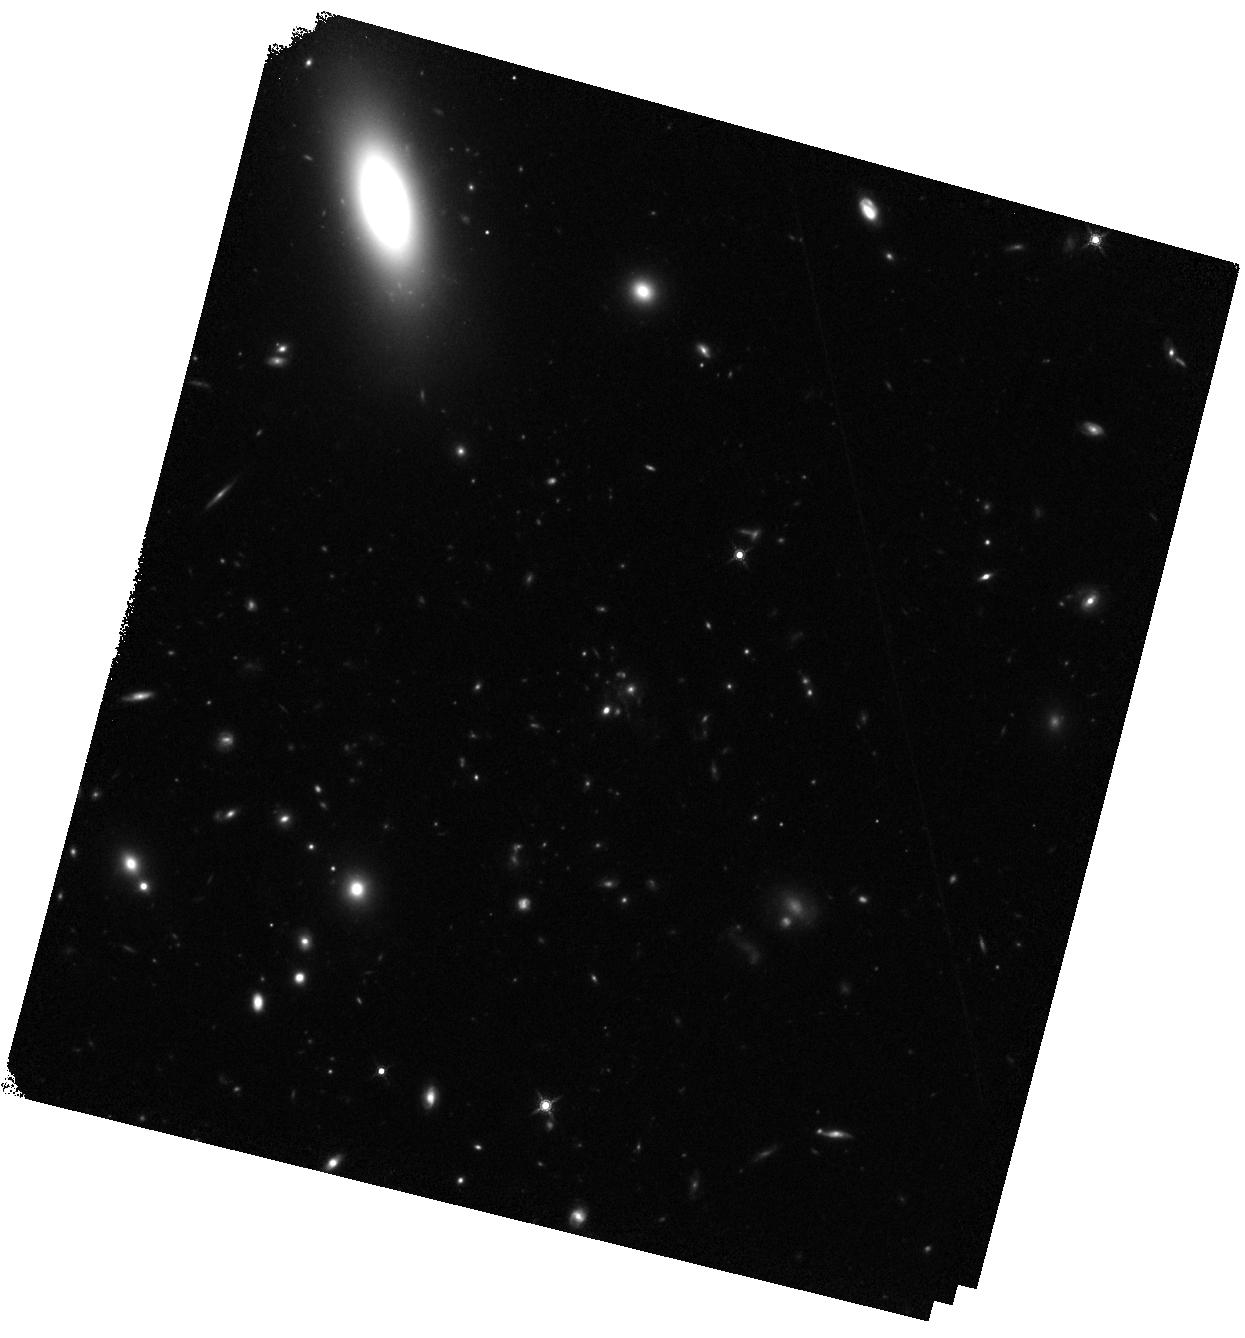
Target: LOK4596
Instrument: WFC3/IR
Filter: F160W
Exposure: 17 min
Observation ID: hst_13747_01_wfc3_ir_f160w_iclq01

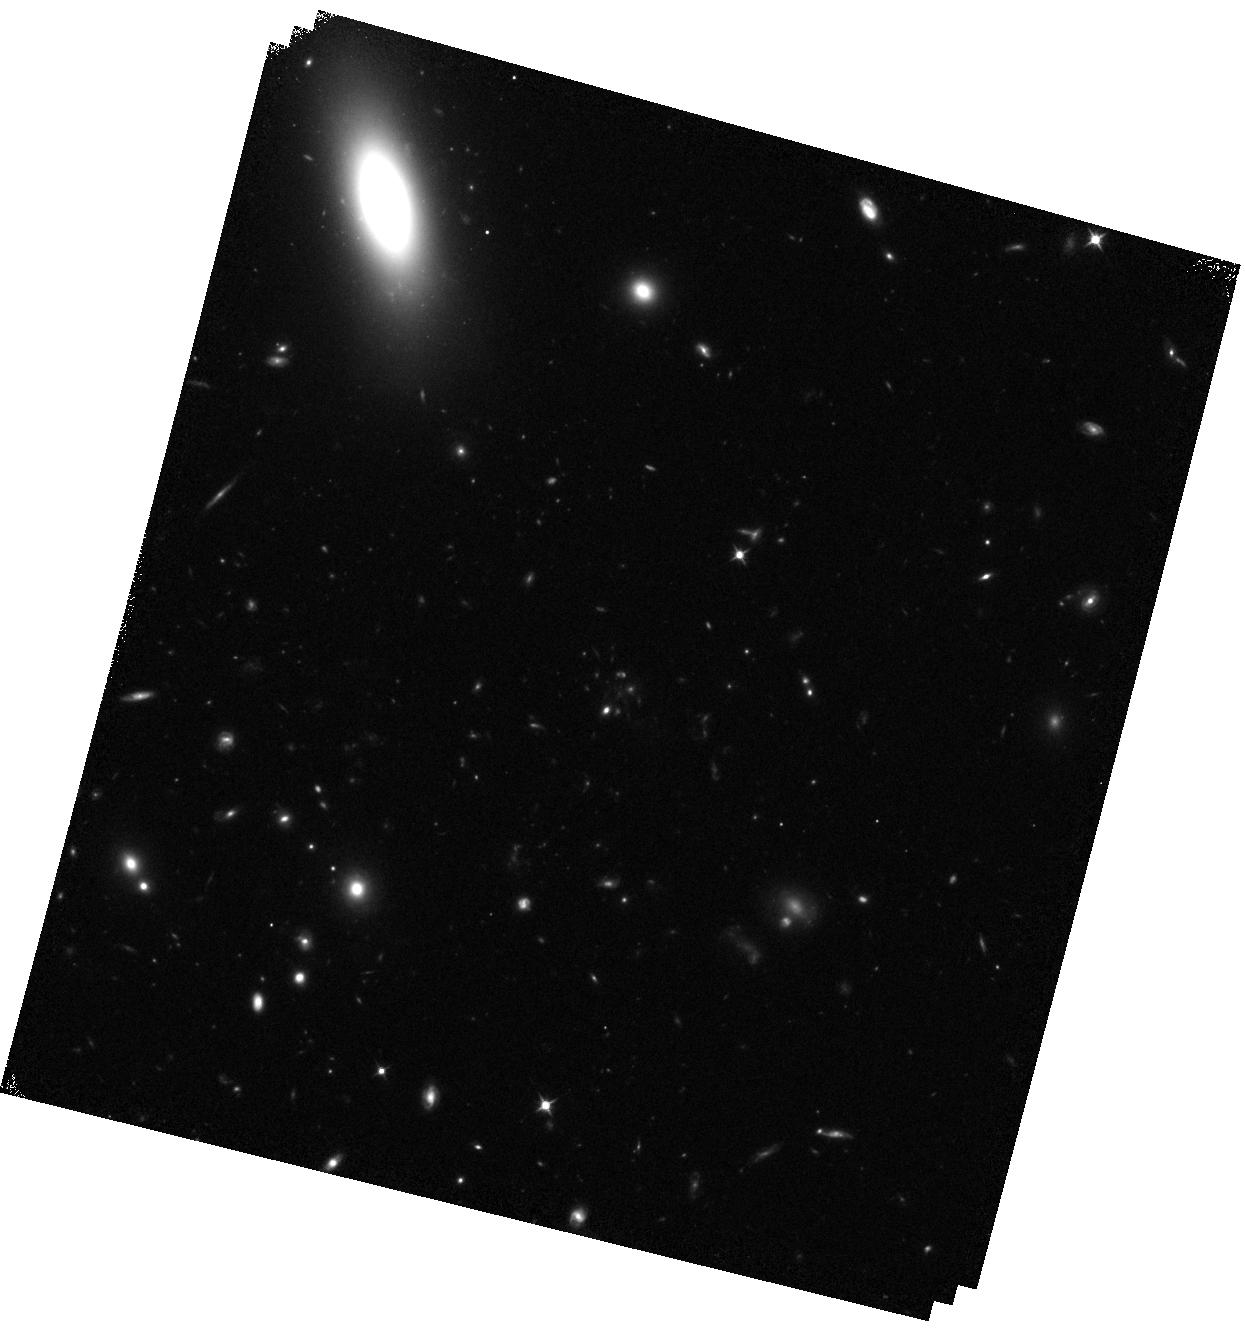
Target: LOK4596
Instrument: WFC3/IR
Filter: F105W
Exposure: 15 min
Observation ID: hst_13747_01_wfc3_ir_f105w_iclq01

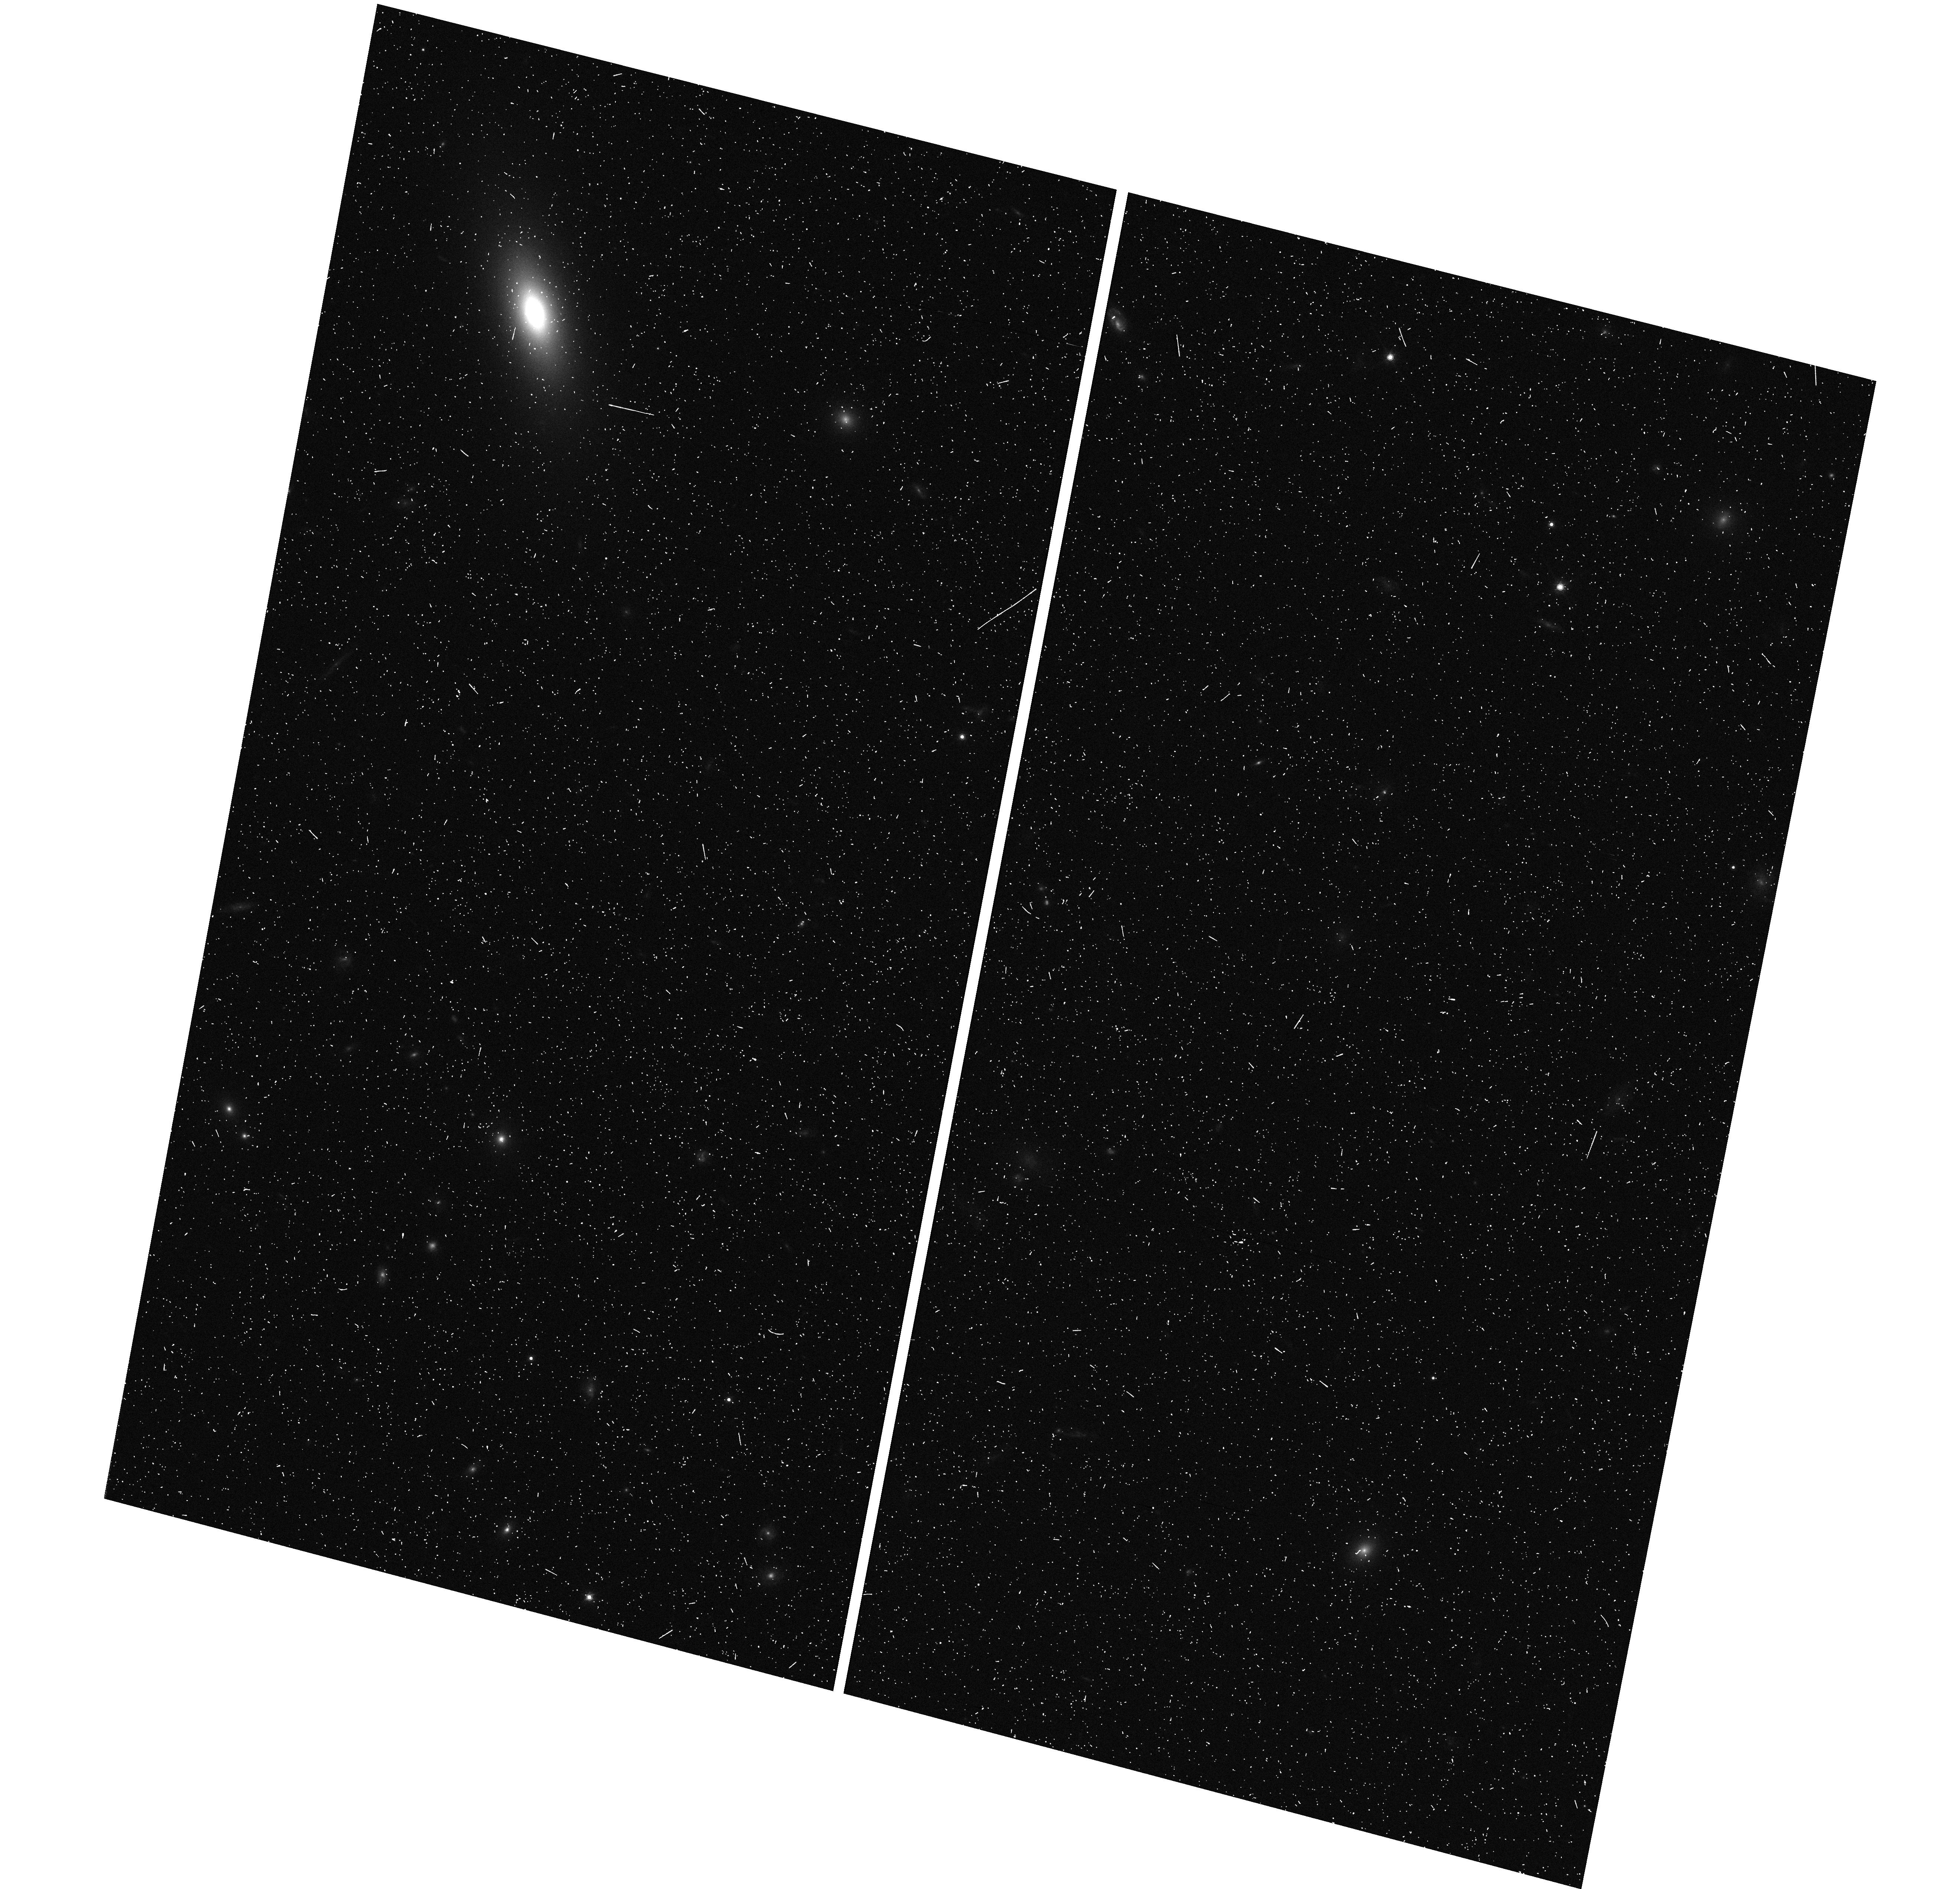
Target: LOK4596
Instrument: WFC3/UVIS
Filter: F814W
Exposure: 7 min
Observation ID: hst_13747_01_wfc3_uvis_f814w_iclq01

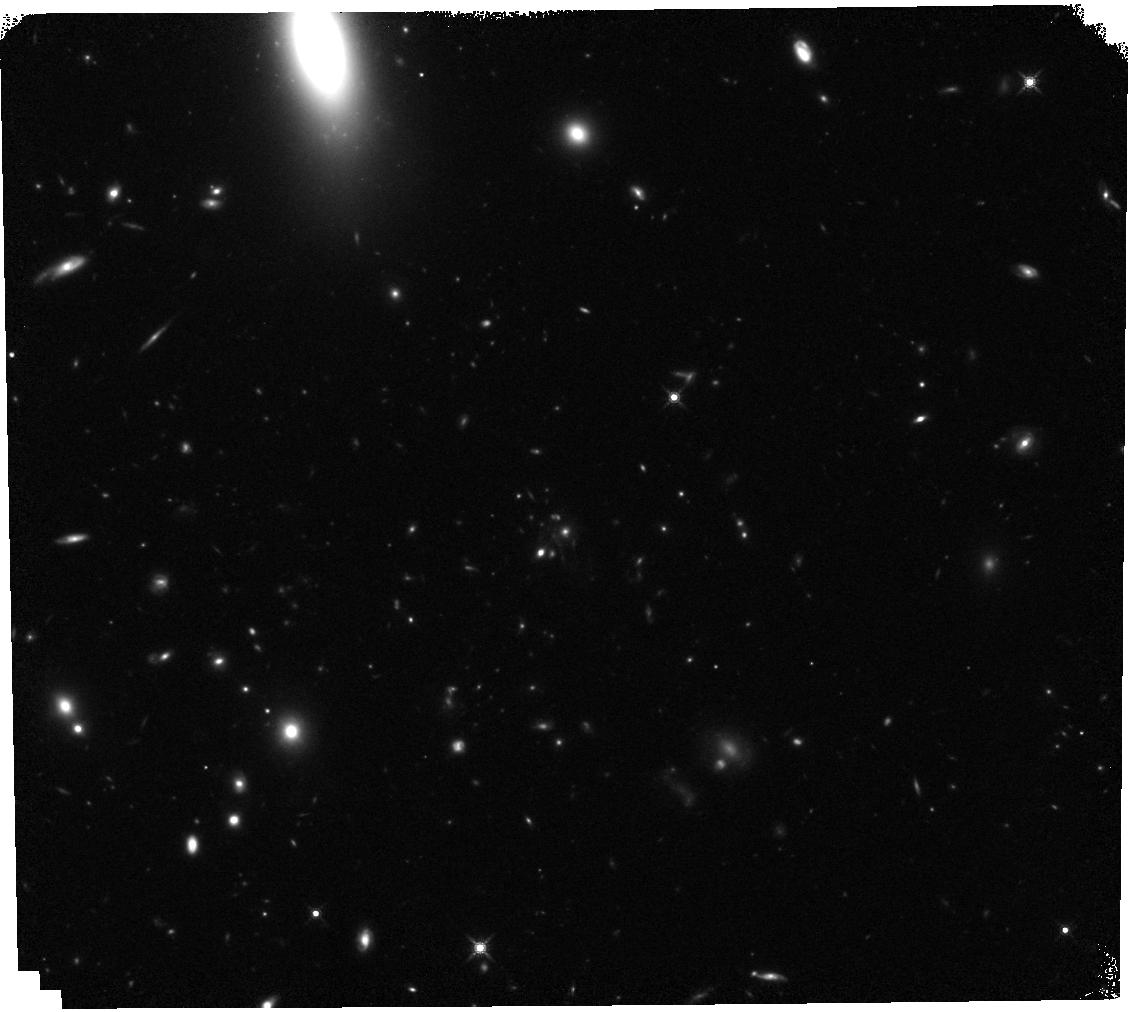
Target: LOK4596
Instrument: WFC3/IR
Filter: F160W
Exposure: 17 min
Observation ID: hst_13747_03_wfc3_ir_f160w_iclq03

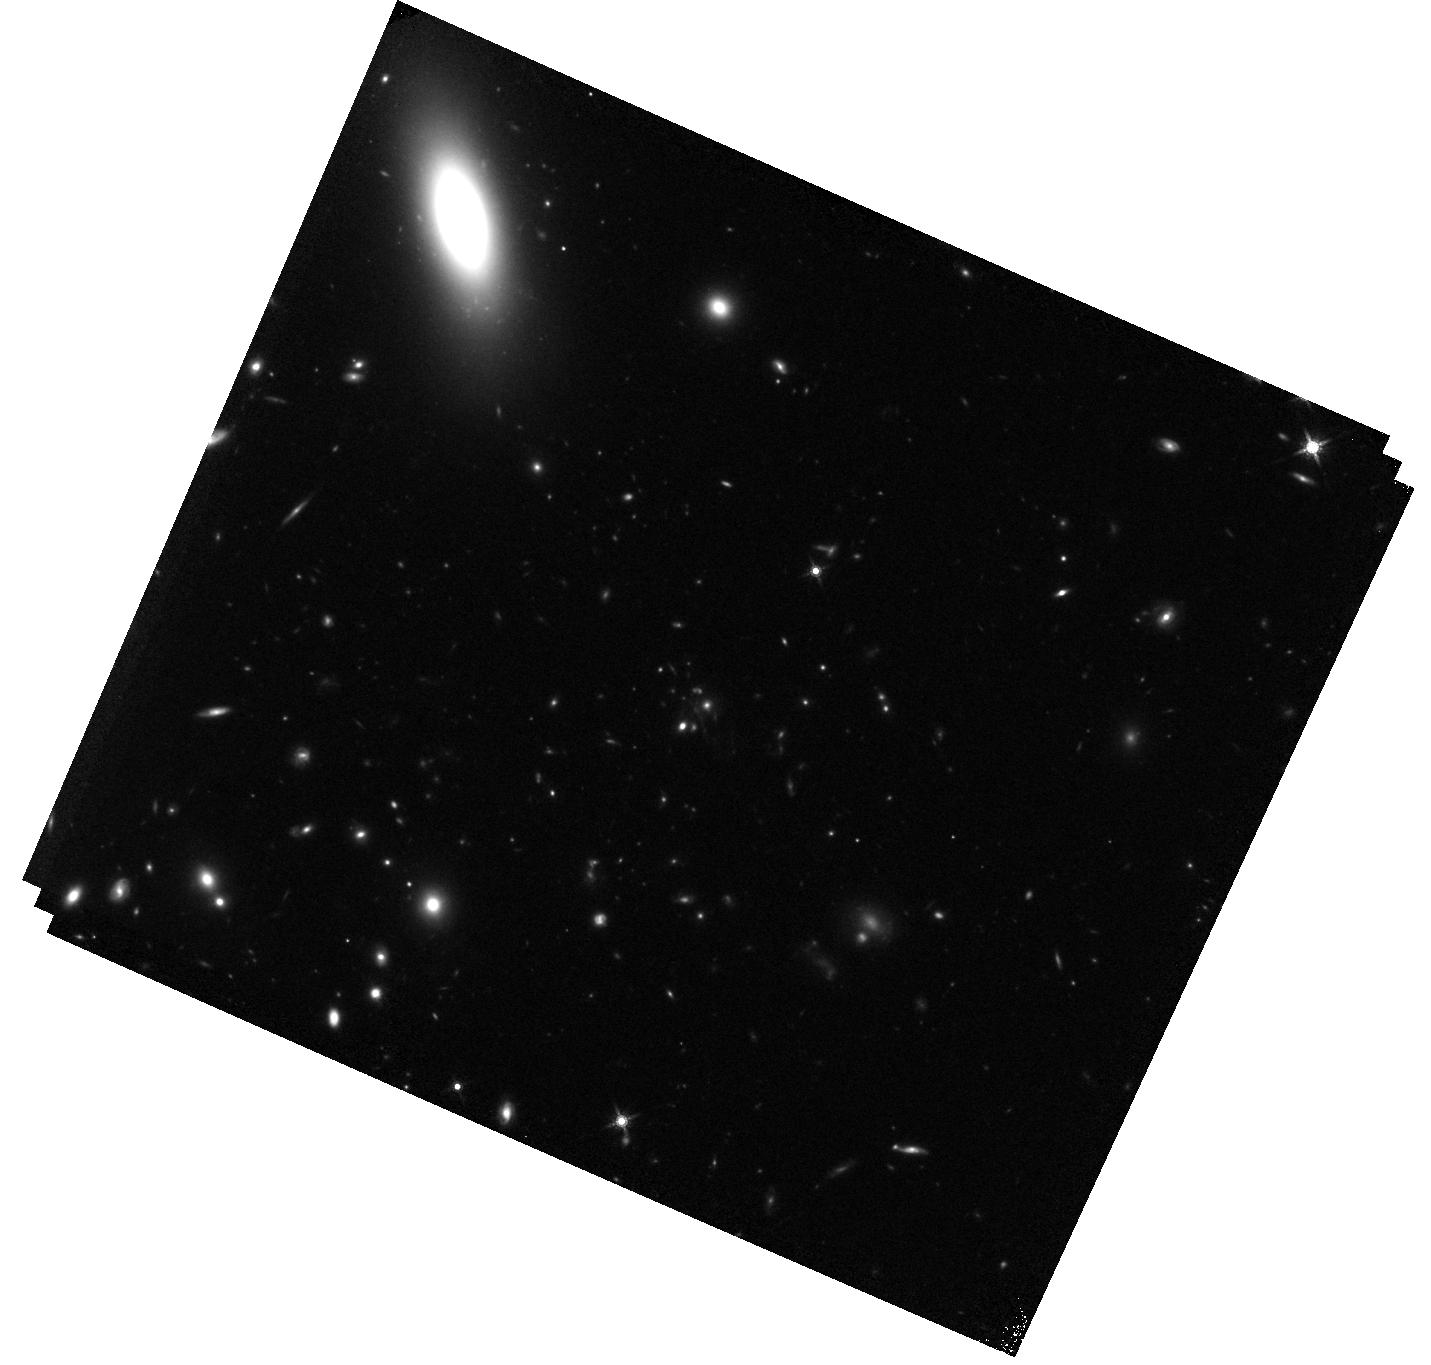
Target: LOK4596
Instrument: WFC3/IR
Filter: F160W
Exposure: 17 min
Observation ID: hst_13747_04_wfc3_ir_f160w_iclq04

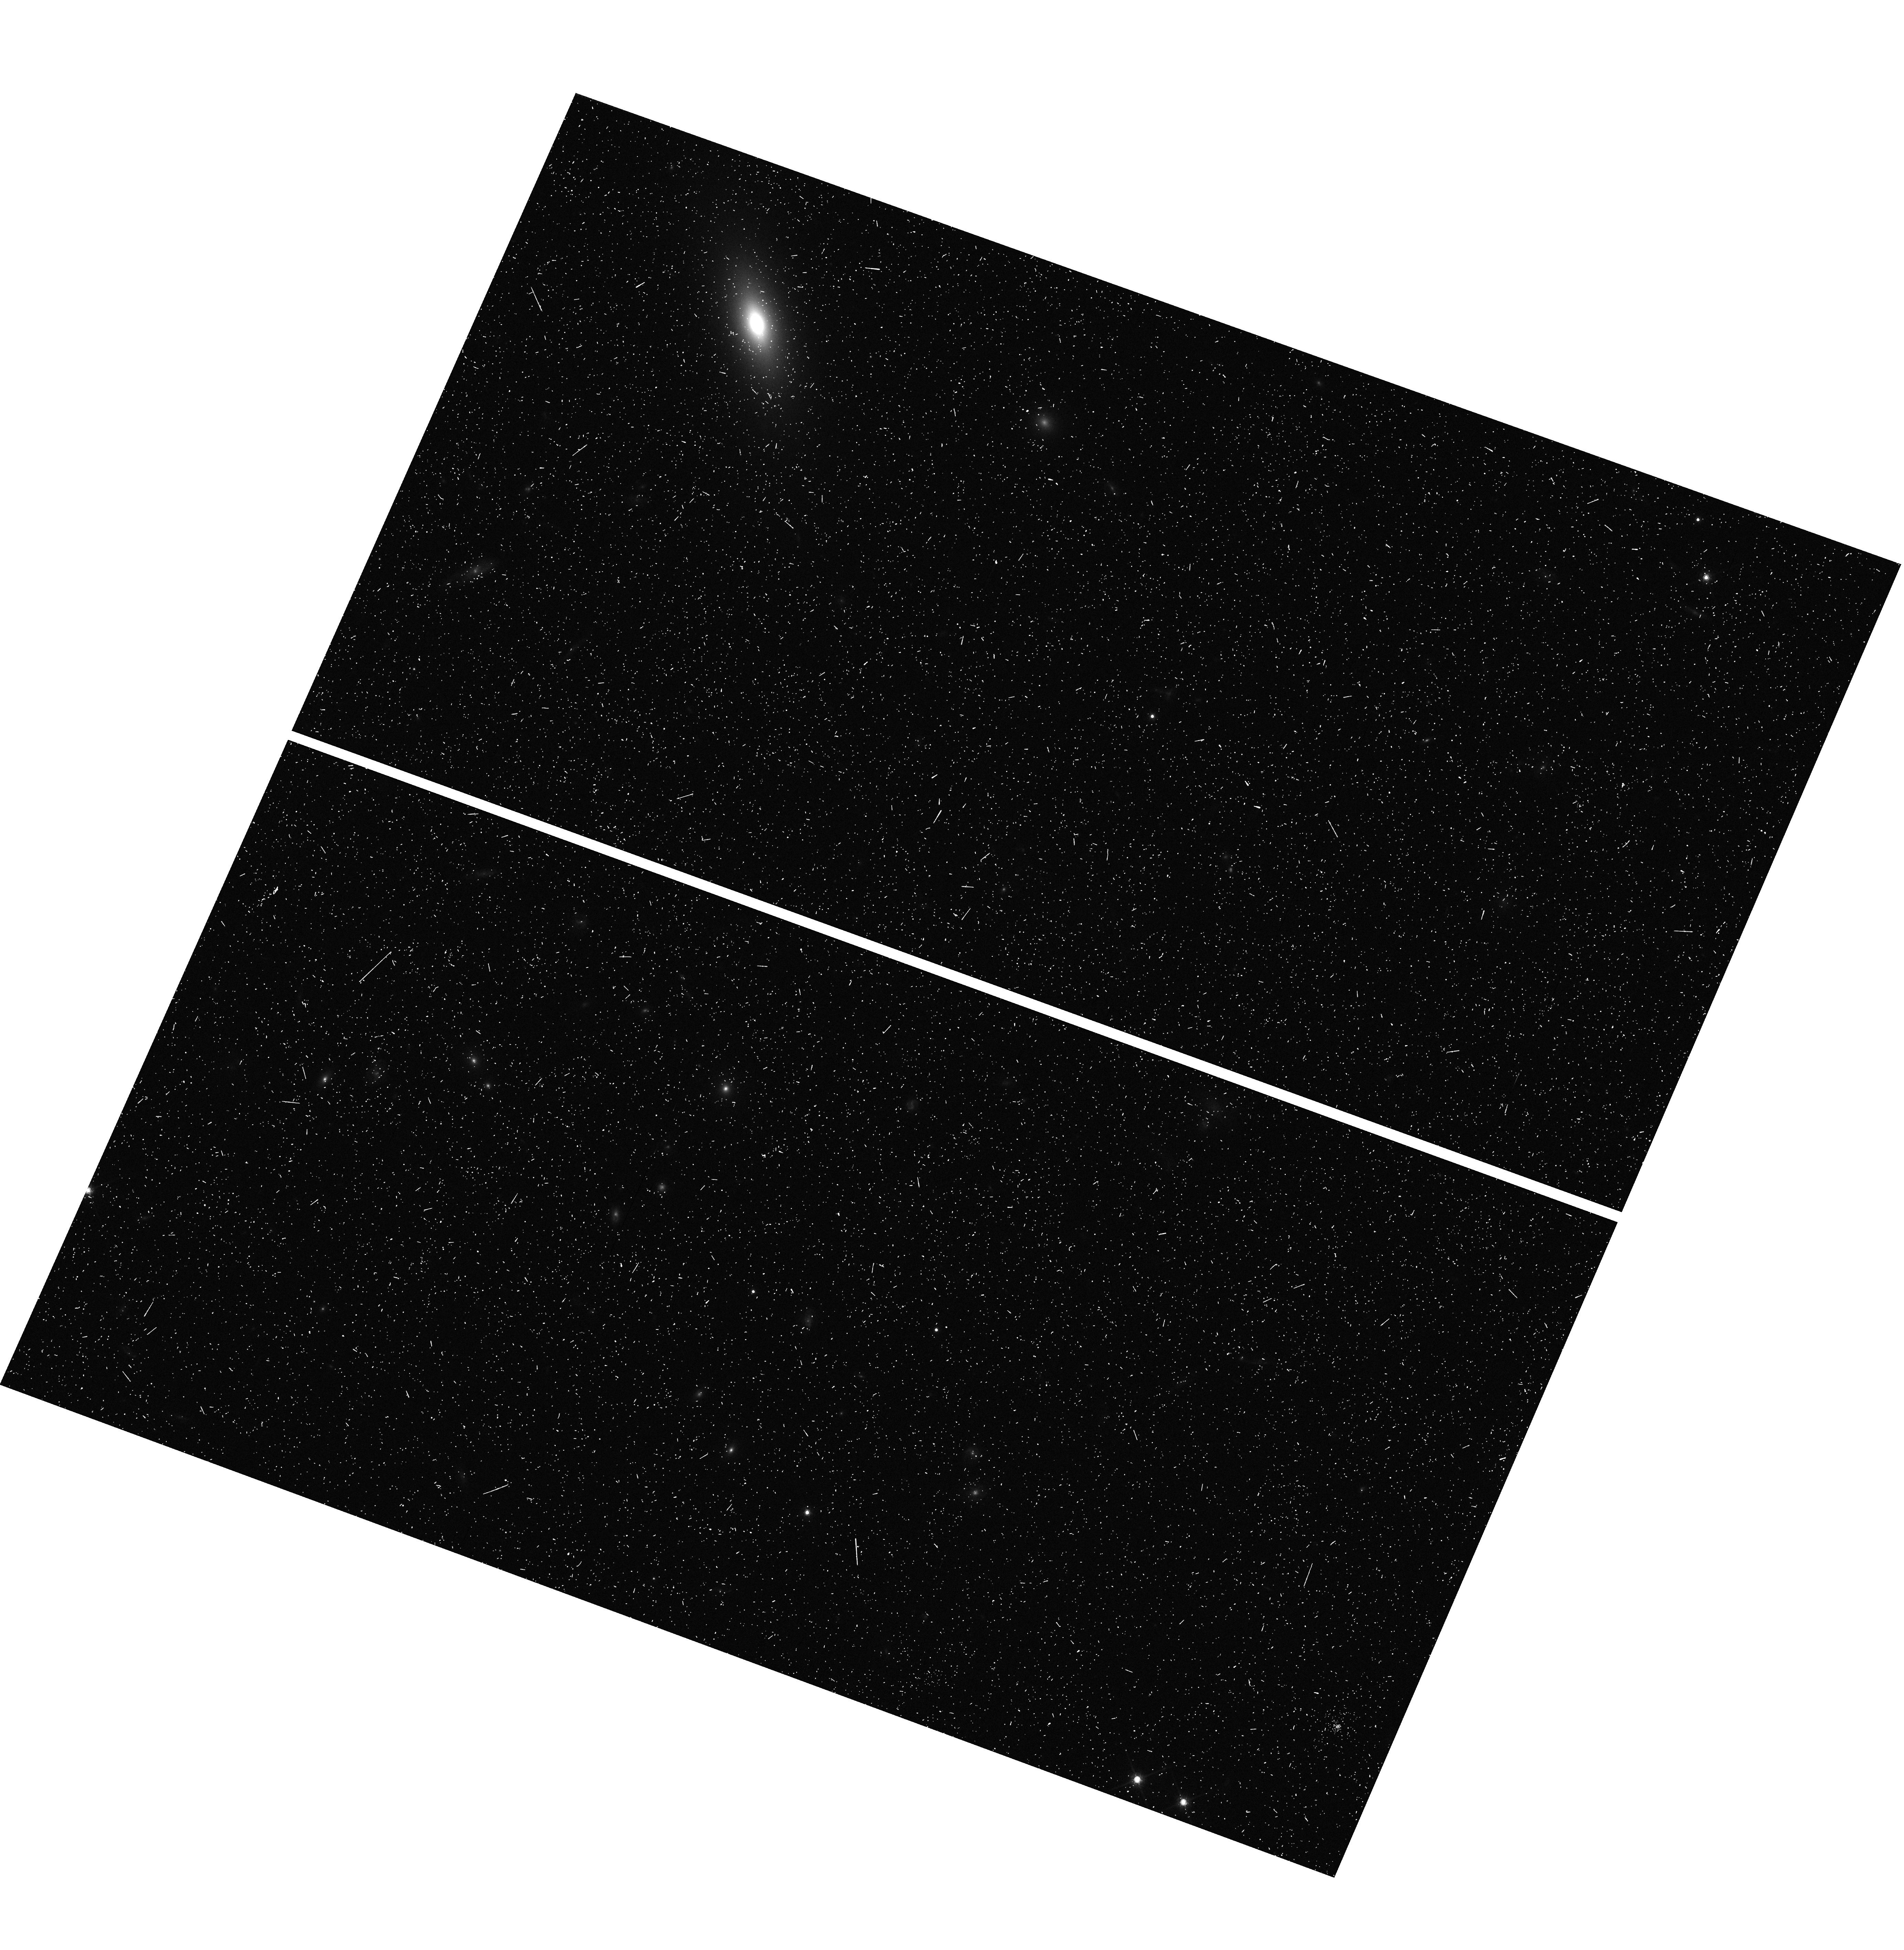
Target: LOK4596
Instrument: WFC3/UVIS
Filter: F814W
Exposure: 7 min
Observation ID: hst_13747_04_wfc3_uvis_f814w_iclq04

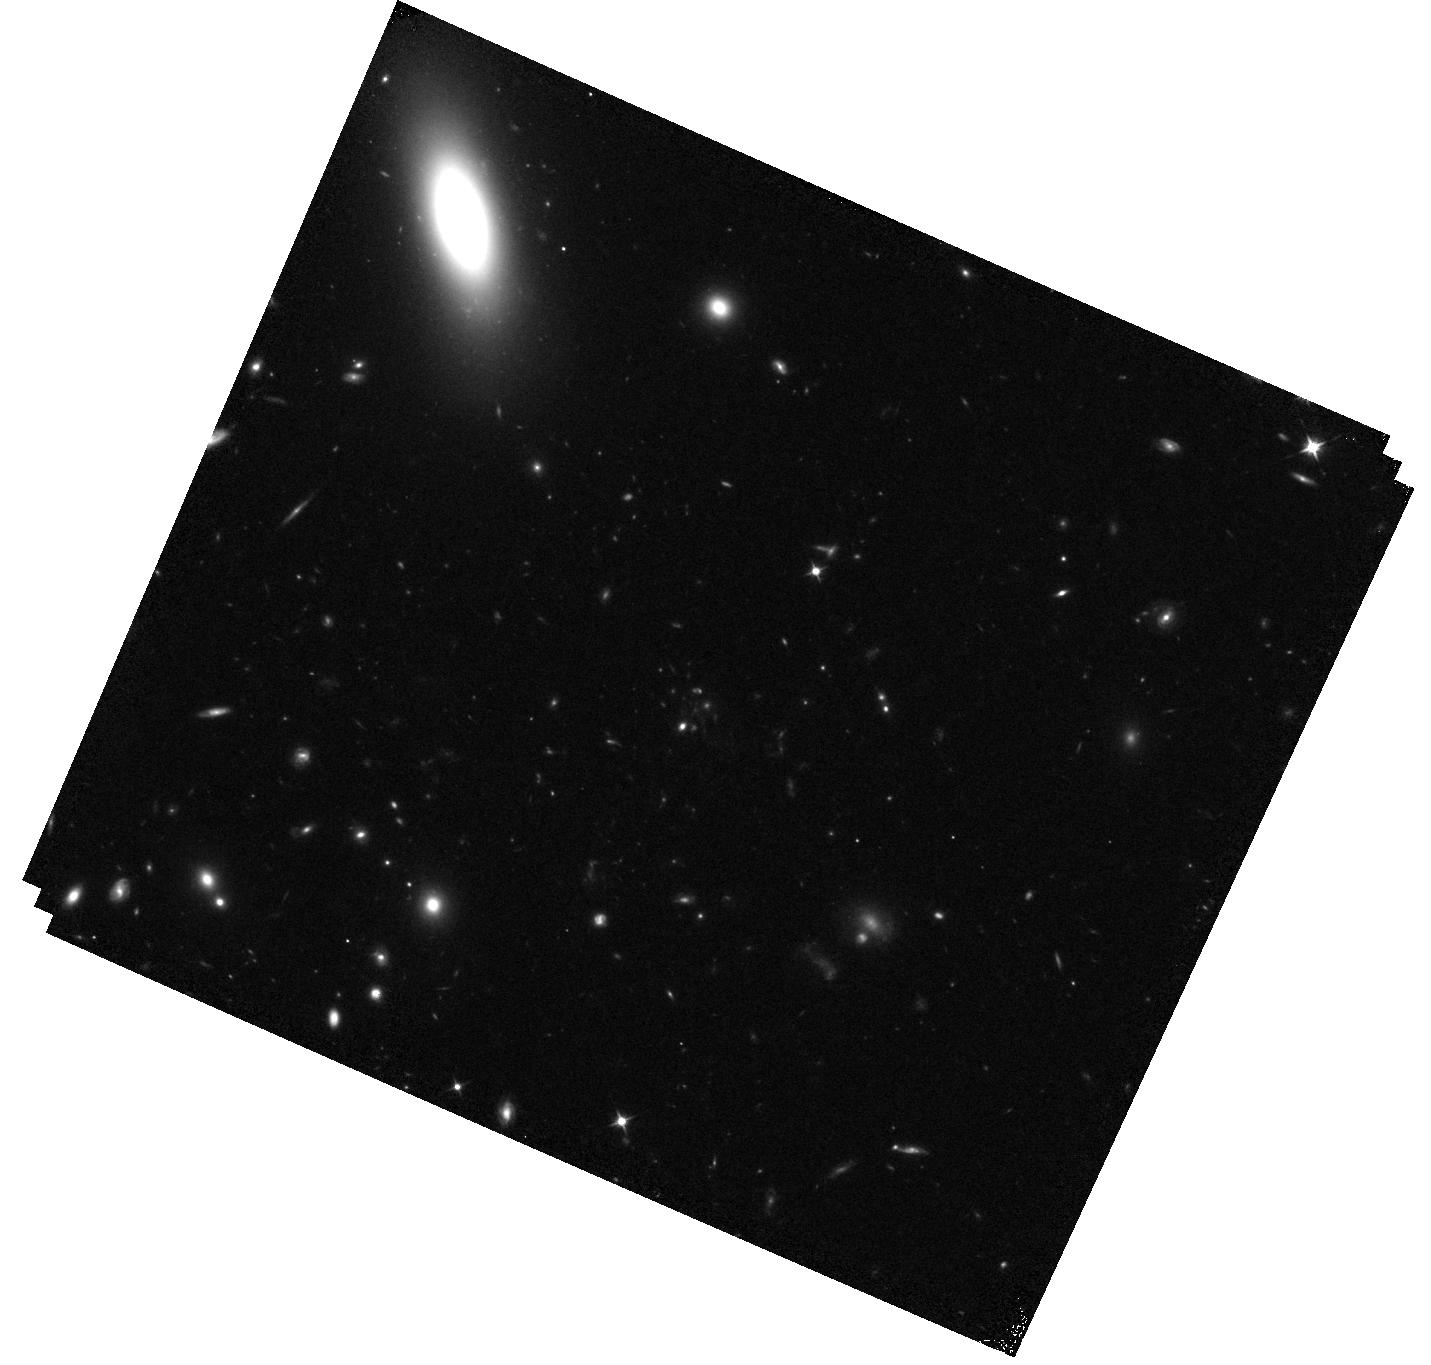
Target: LOK4596
Instrument: WFC3/IR
Filter: F105W
Exposure: 15 min
Observation ID: hst_13747_04_wfc3_ir_f105w_iclq04

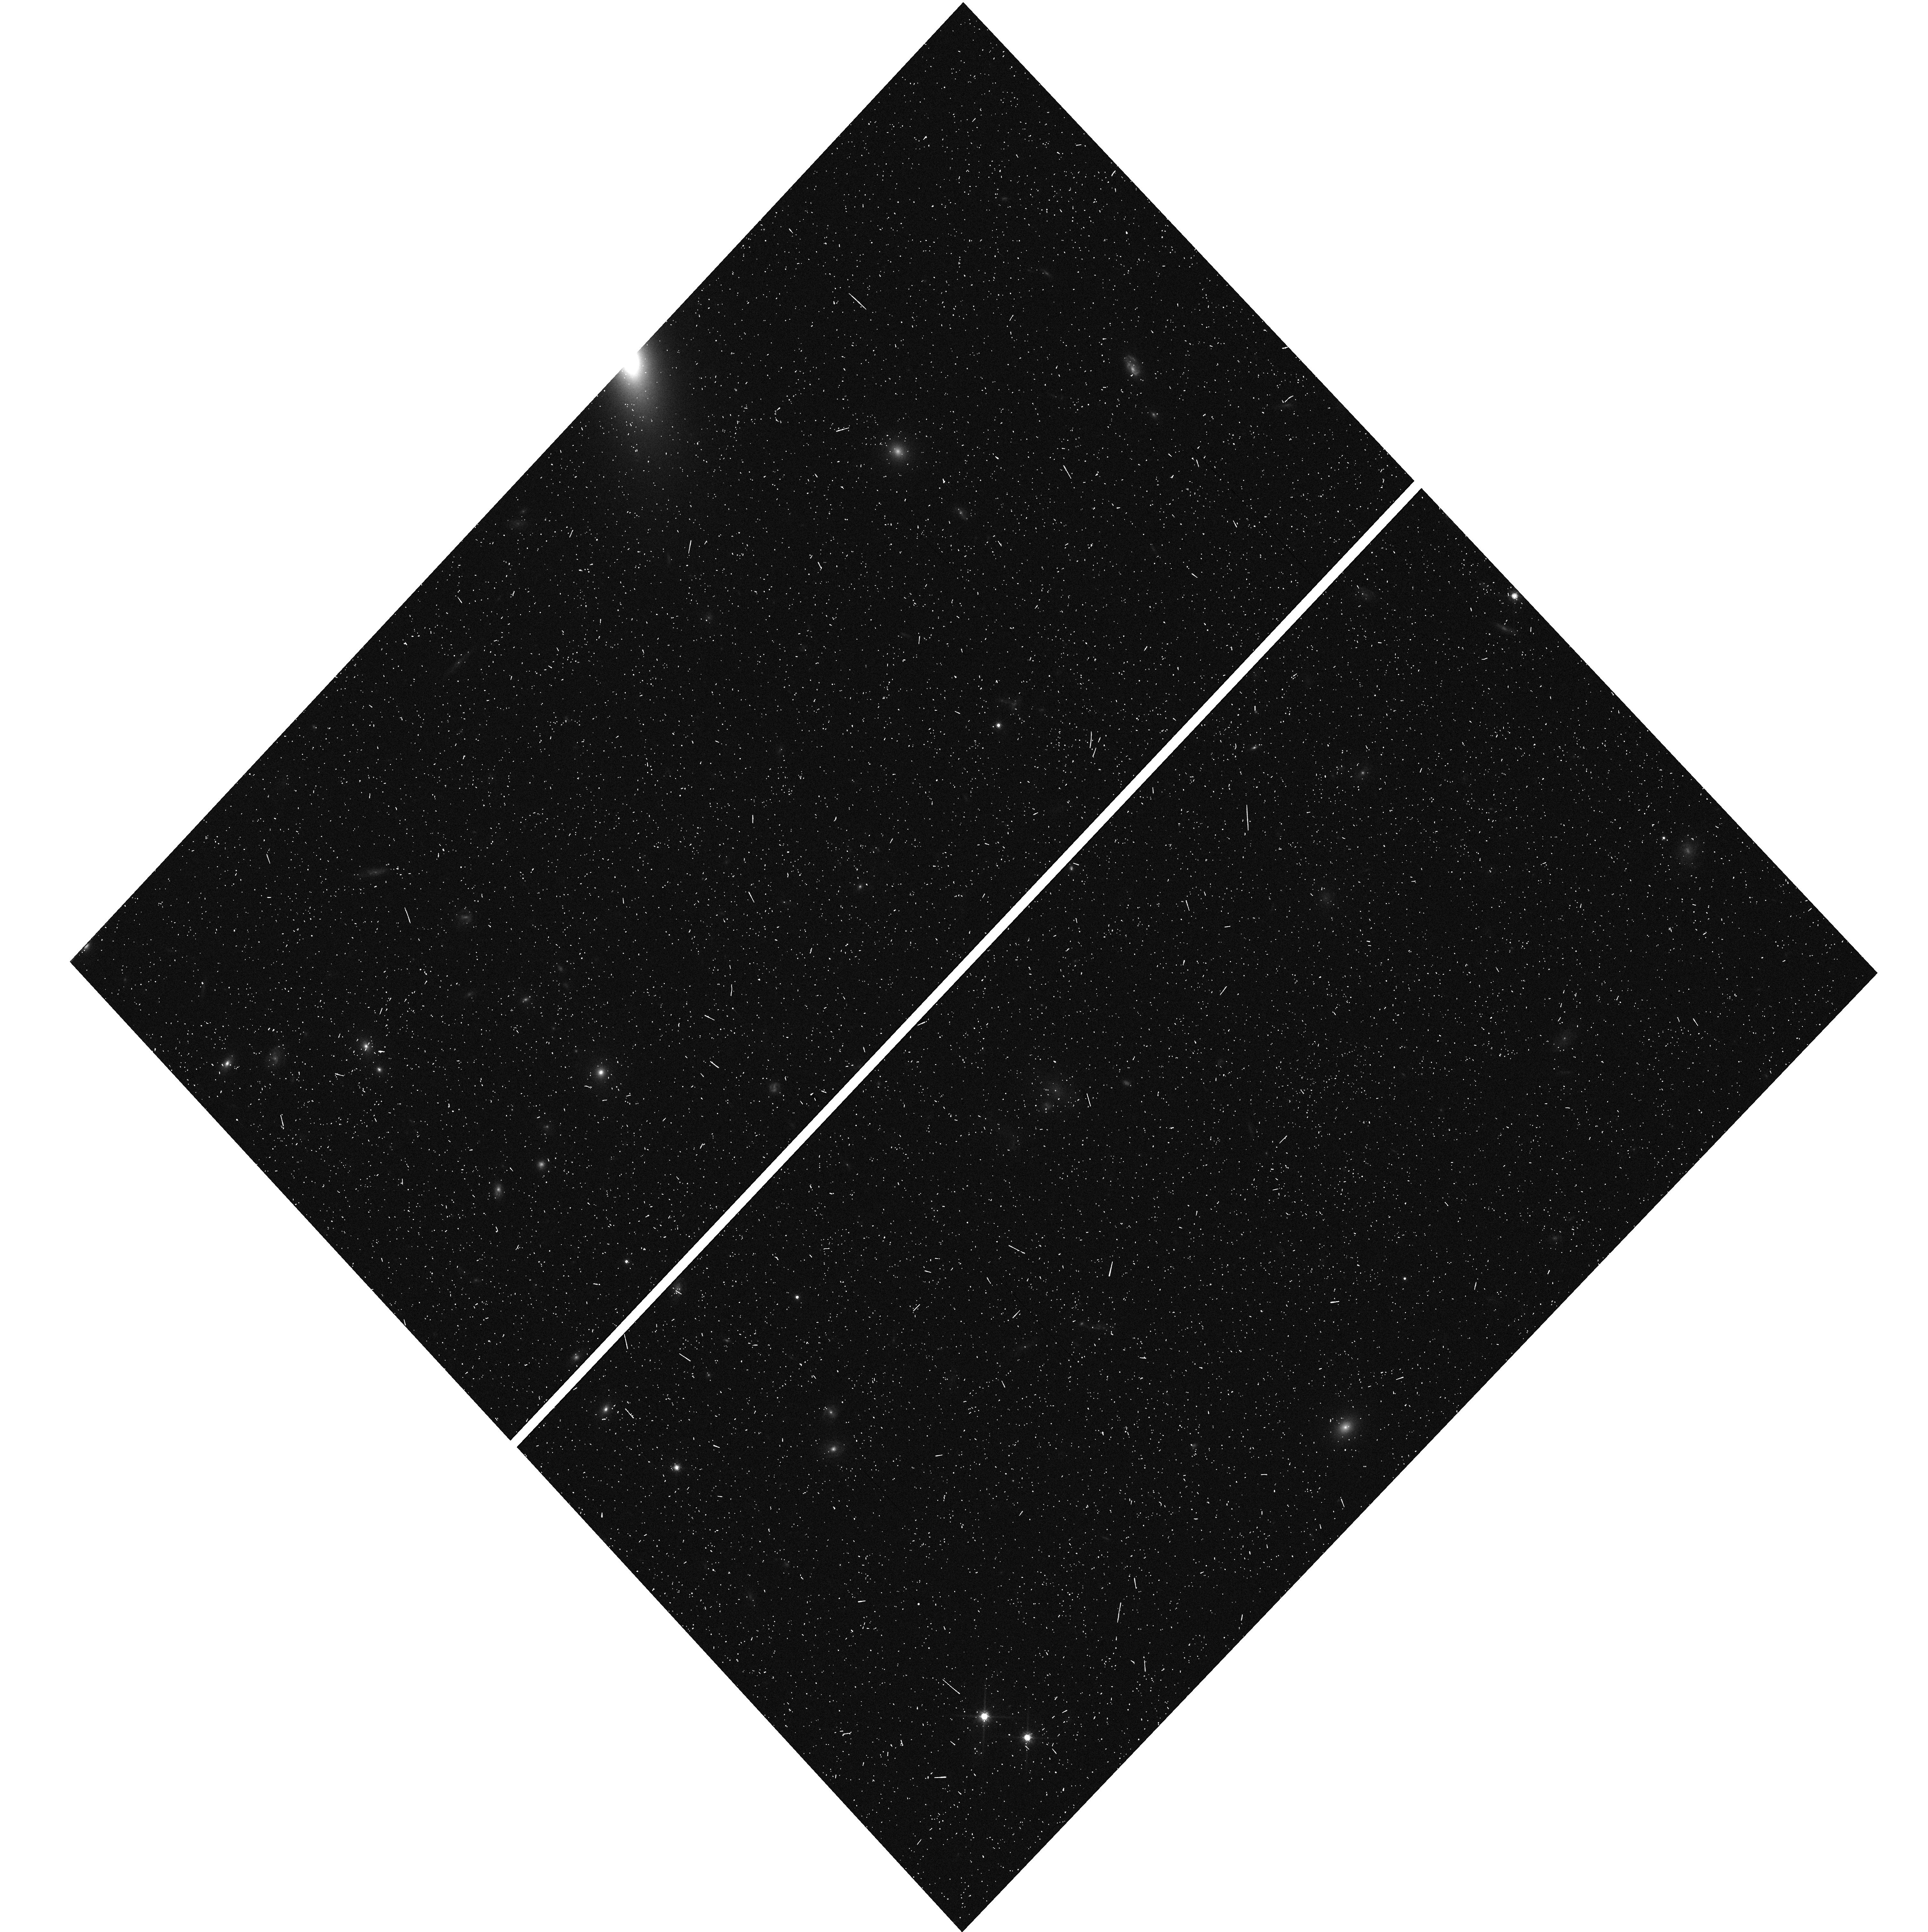
Target: LOK4596
Instrument: WFC3/UVIS
Filter: F814W
Exposure: 7 min
Observation ID: hst_13747_02_wfc3_uvis_f814w_iclq02

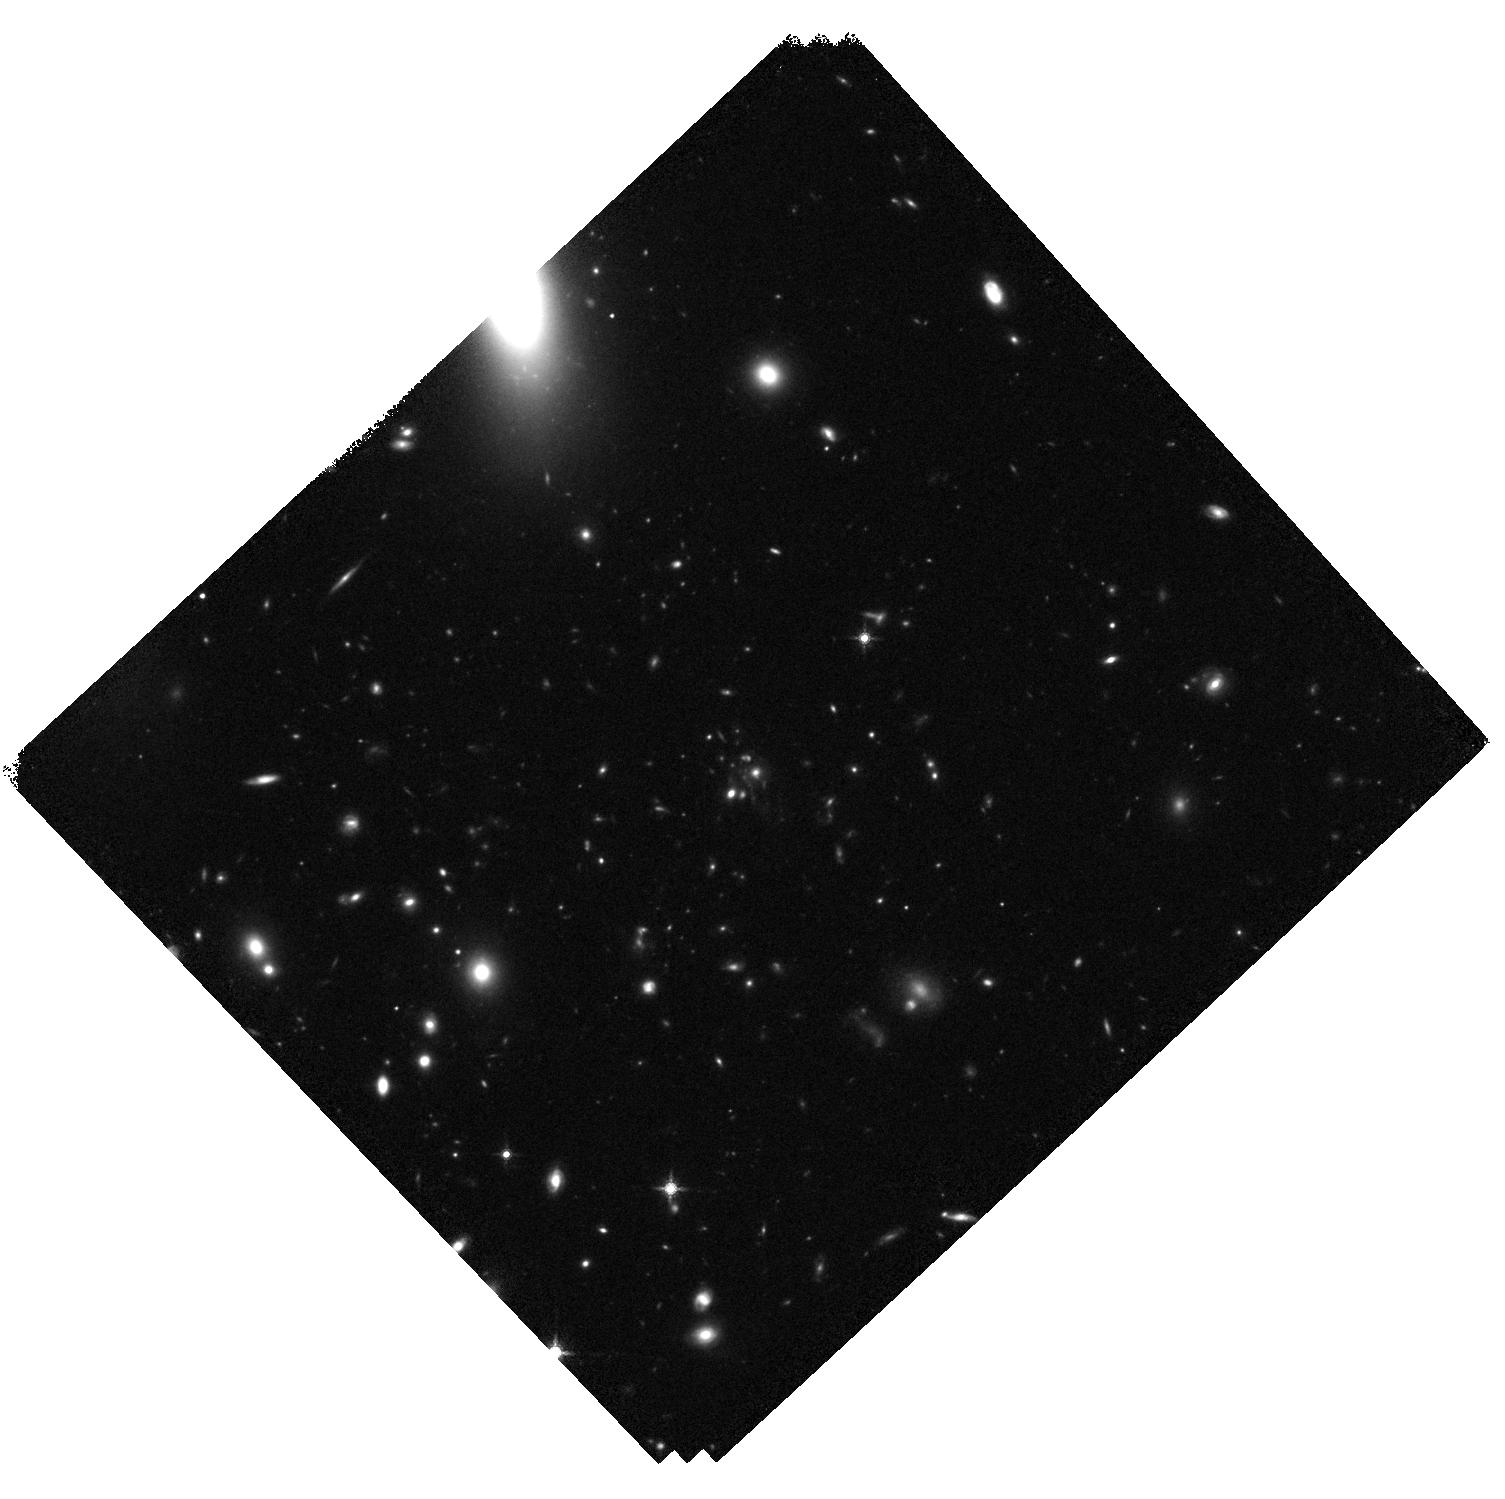
Target: LOK4596
Instrument: WFC3/IR
Filter: F160W
Exposure: 17 min
Observation ID: hst_13747_02_wfc3_ir_f160w_iclq02

Understanding the In-Situ Star Formation in a z=1.7 Cluster Core Galaxy (PI: Webb, Tracy)

We have discovered a rare beast of a central galaxy within a z=1.7 rich galaxy cluster (estimated ~4x10^14 Msun), forming stars at a prodigious rate of 1200 Msun/yr. This system is infrared bright and its SED and the detection of PAHs at the cluster redshift, implies the IR luminosity is dominated by star formation. Such an extreme system has to date, only been confirmed in the z=0.6 Phoenix cluster (McDonald et al. 2012, 2013, 2014), whereas this object is observed at a much earlier and more active epoch of galaxy and cluster evolution. Here we propose deep HST imaging with WFC3 F160W/F105W to investigate the morphology of the BCG galaxy and its nearest neighbours. Our main goal is to understand the physical processes fuelling the intense starburst, be it a major merger or infalling gas from a cooling flow. We will also characterize the morphological properties (with color information) of the central BCG. These data will be the first of their kind at this redshift and will relate overall formation and evolution of the central galaxy massive parent halo at a cosmological epoch where these processes may begin to dominate.